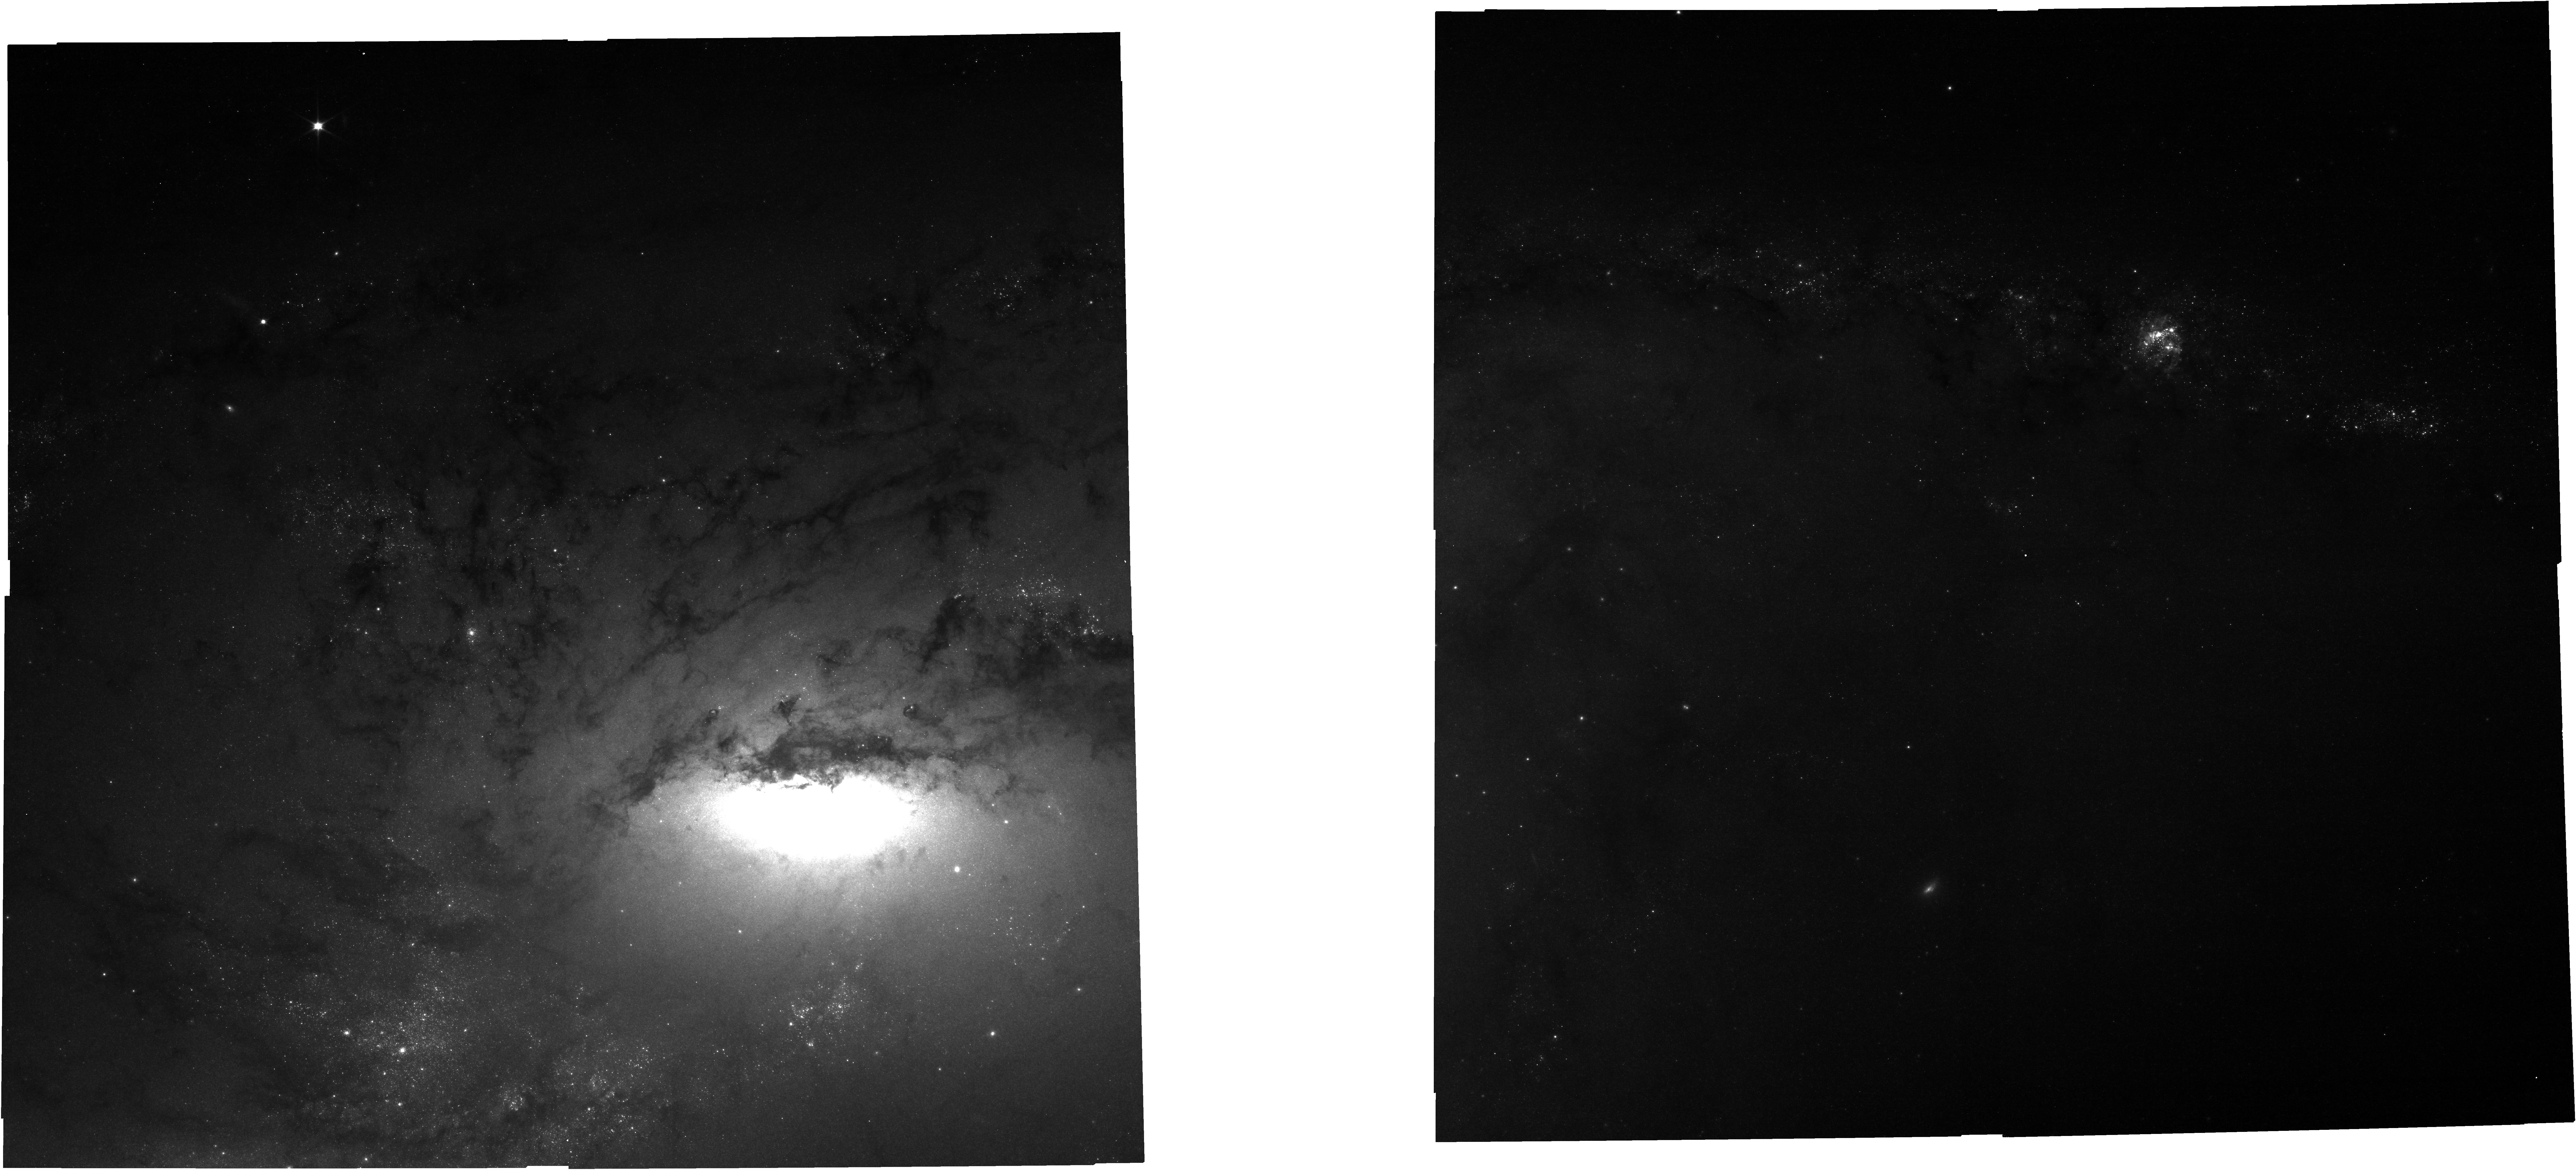
Target: NGC-4258
Instrument: NIRCAM
Filter: F070W
Exposure: 21 min
Observation ID: jw02875-o010_t008_nircam_clear-f070w

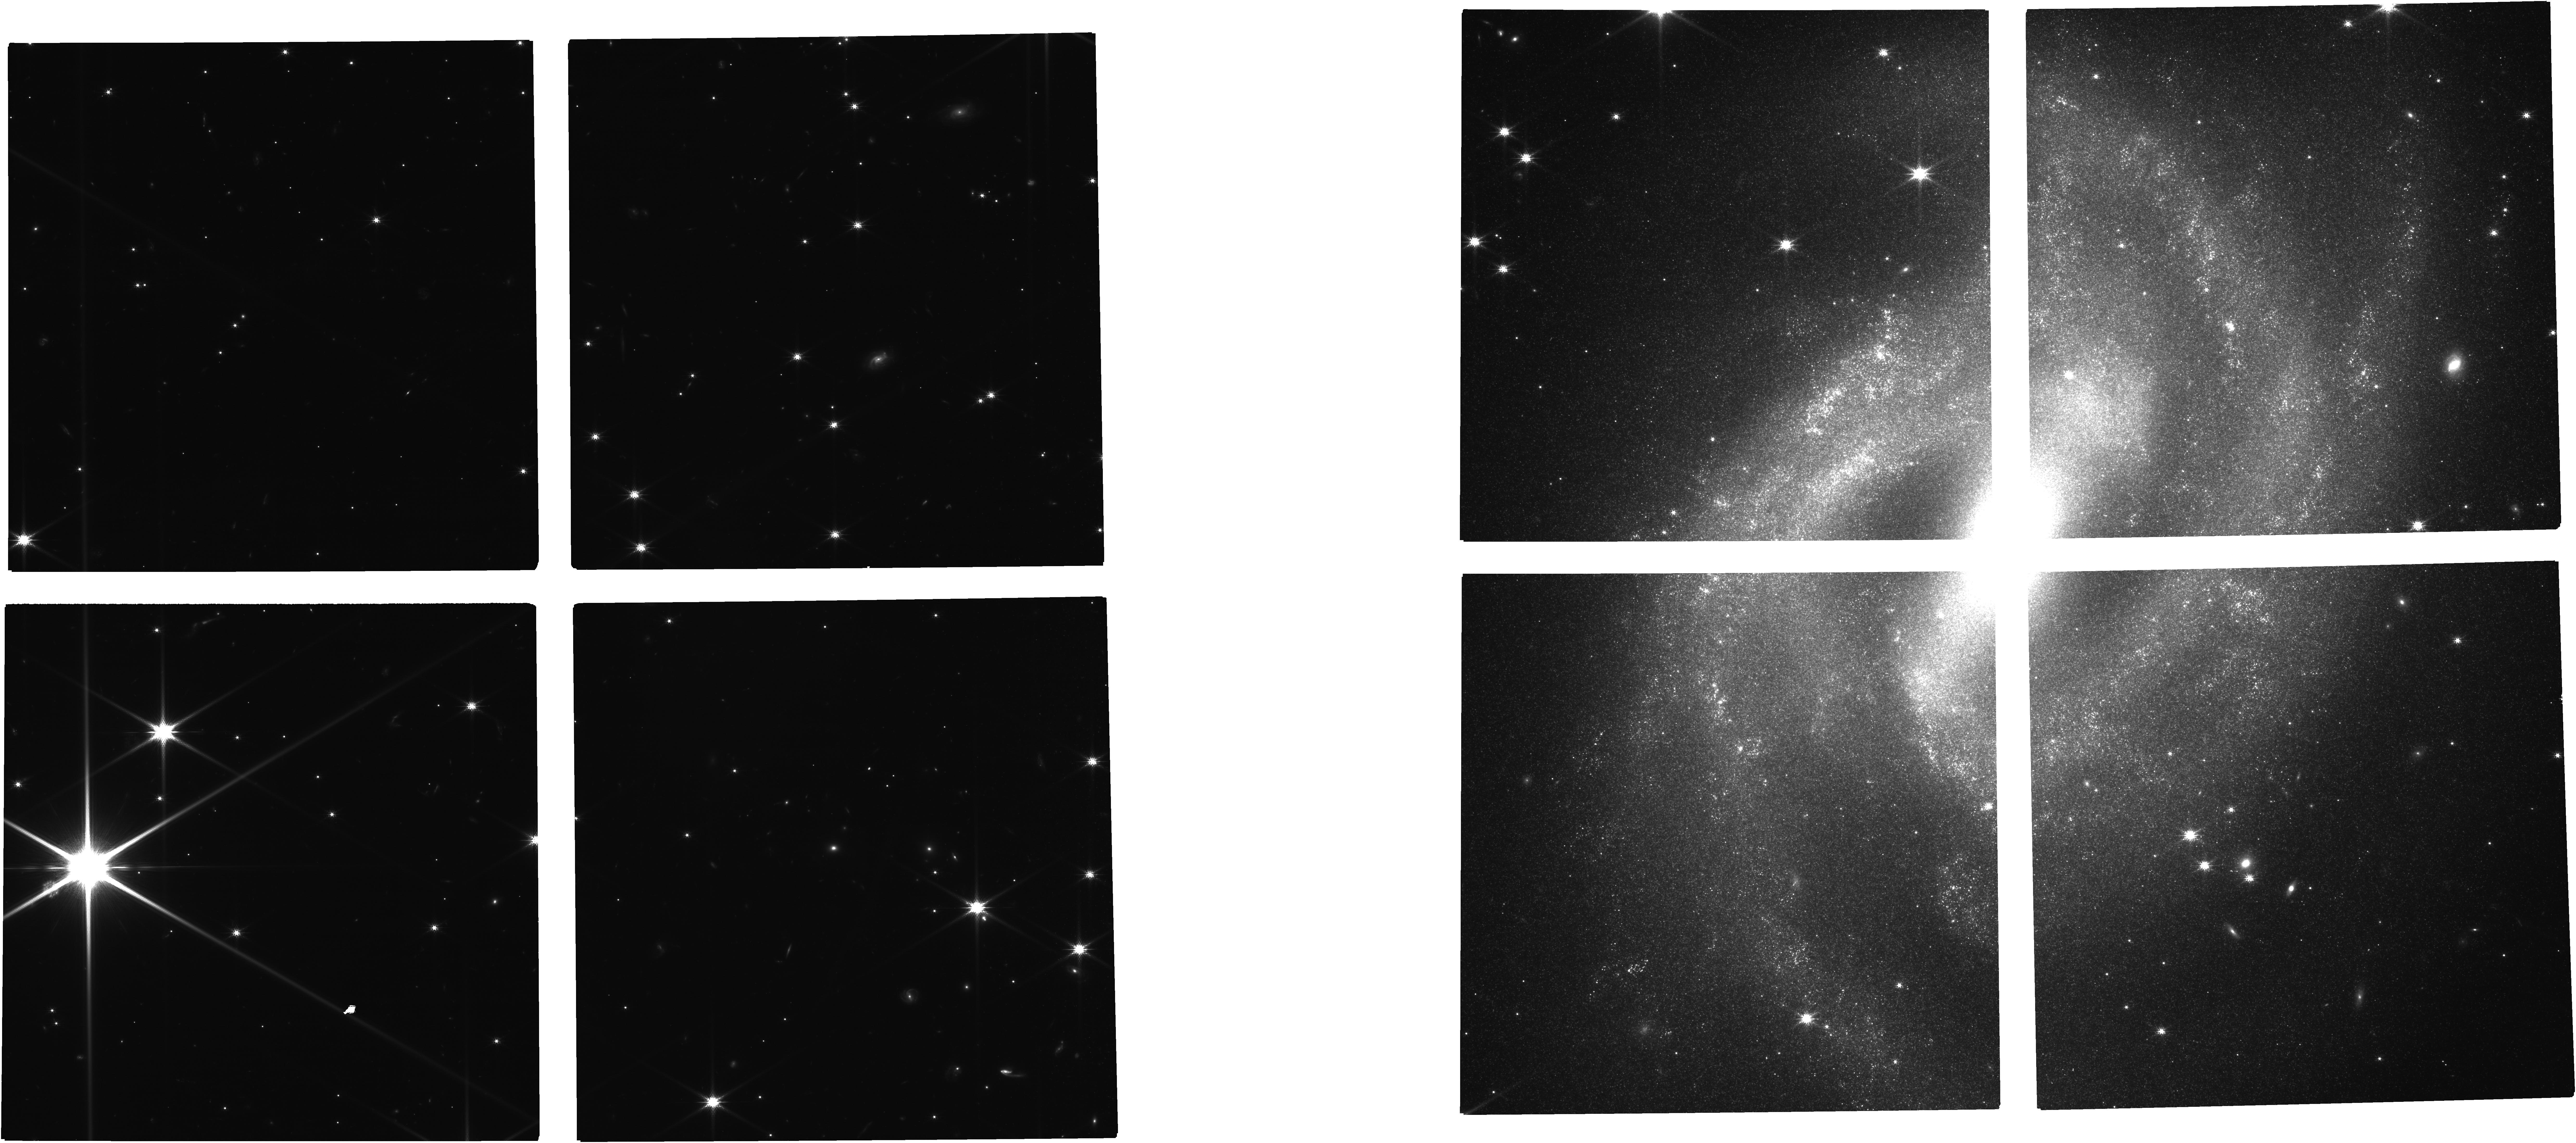
Target: NGC-2525
Instrument: NIRCAM
Filter: F150W
Exposure: 35 min
Observation ID: jw02875-o001_t001_nircam_clear-f150w

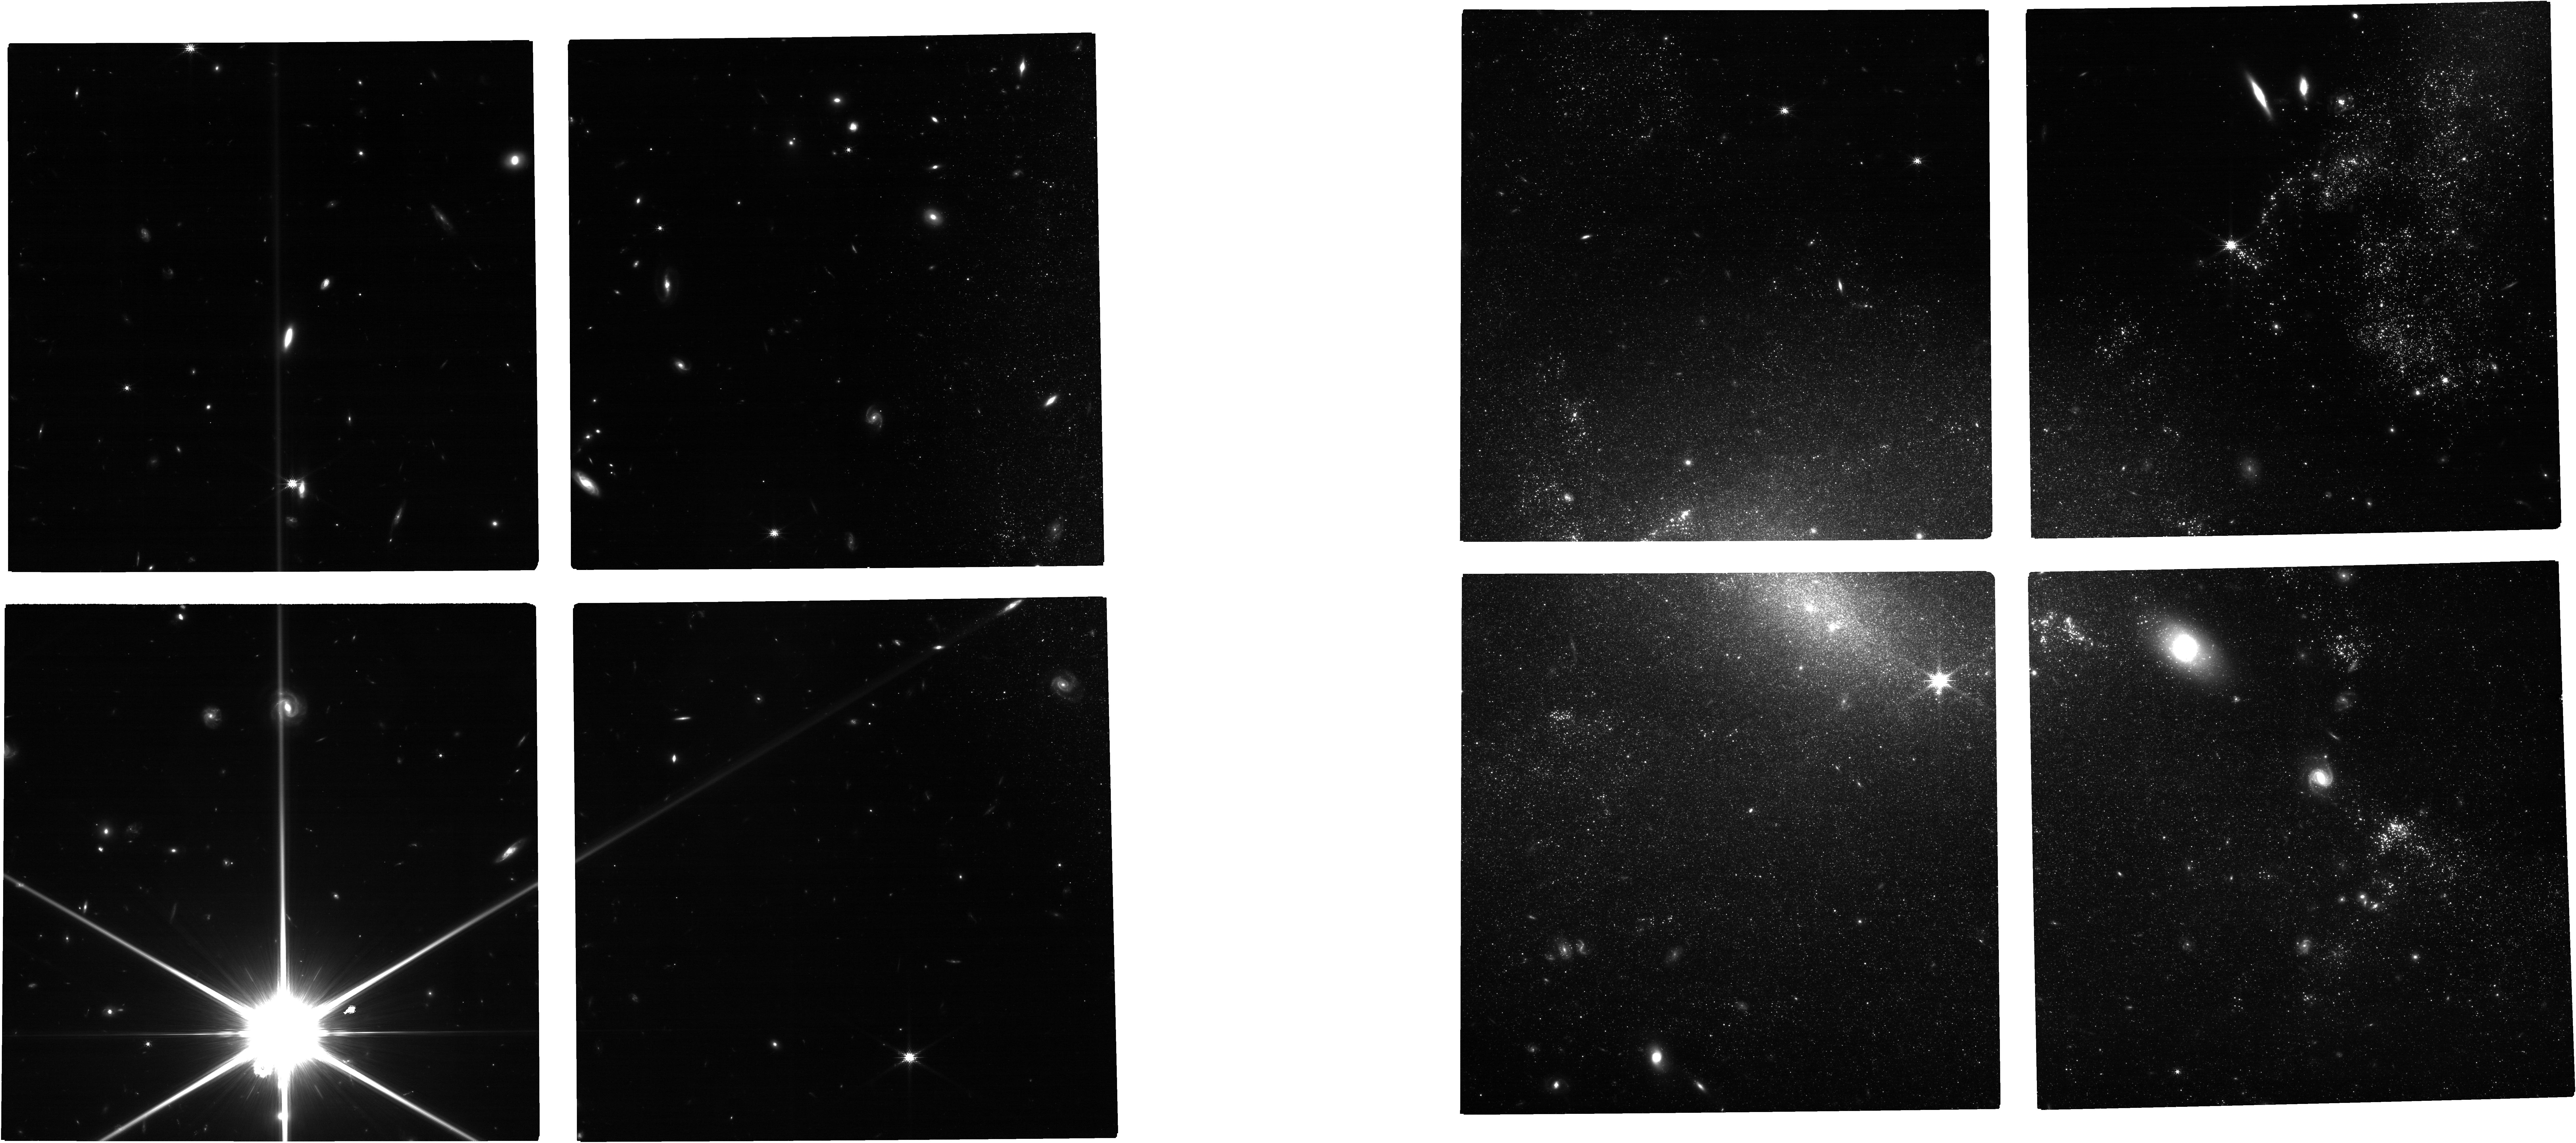
Target: NGC-3447
Instrument: NIRCAM
Filter: F150W
Exposure: 42 min
Observation ID: jw02875-o012_t009_nircam_clear-f150w

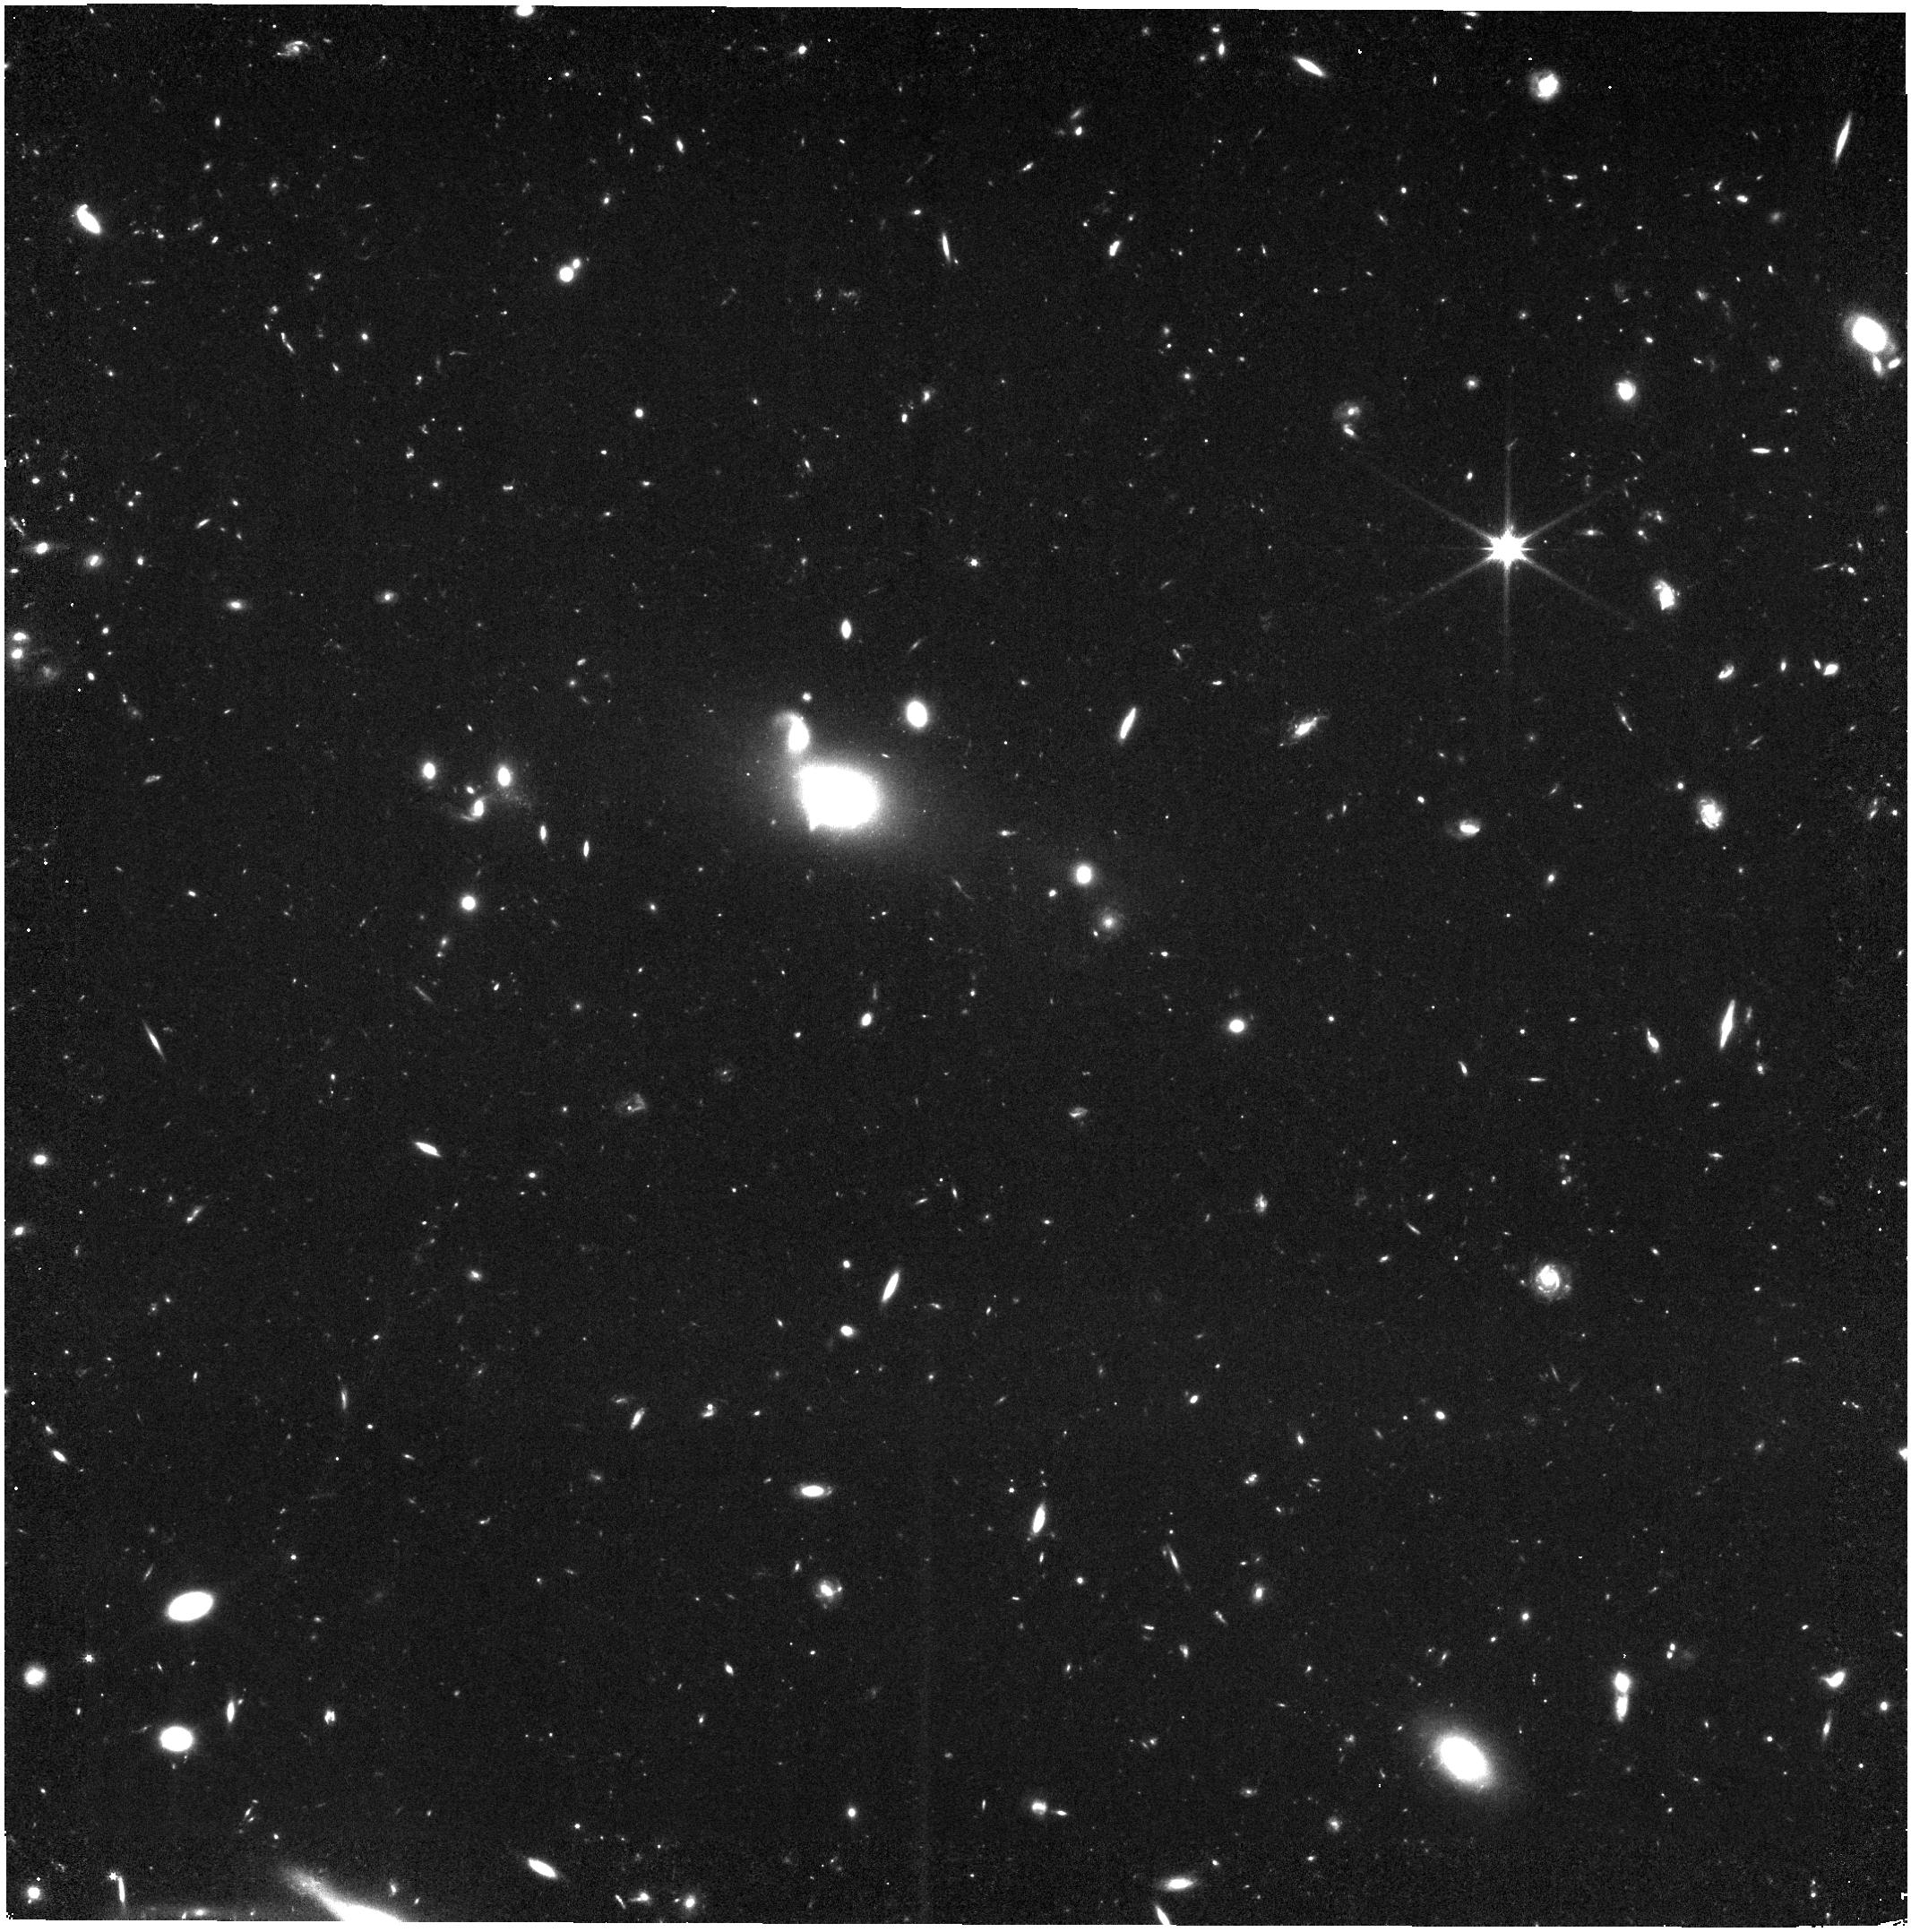
Target: NGC-3370
Instrument: NIRISS
Filter: CLEAR+F150W
Exposure: 34 min
Observation ID: jw02875-o002_t007_niriss_clear-f150w

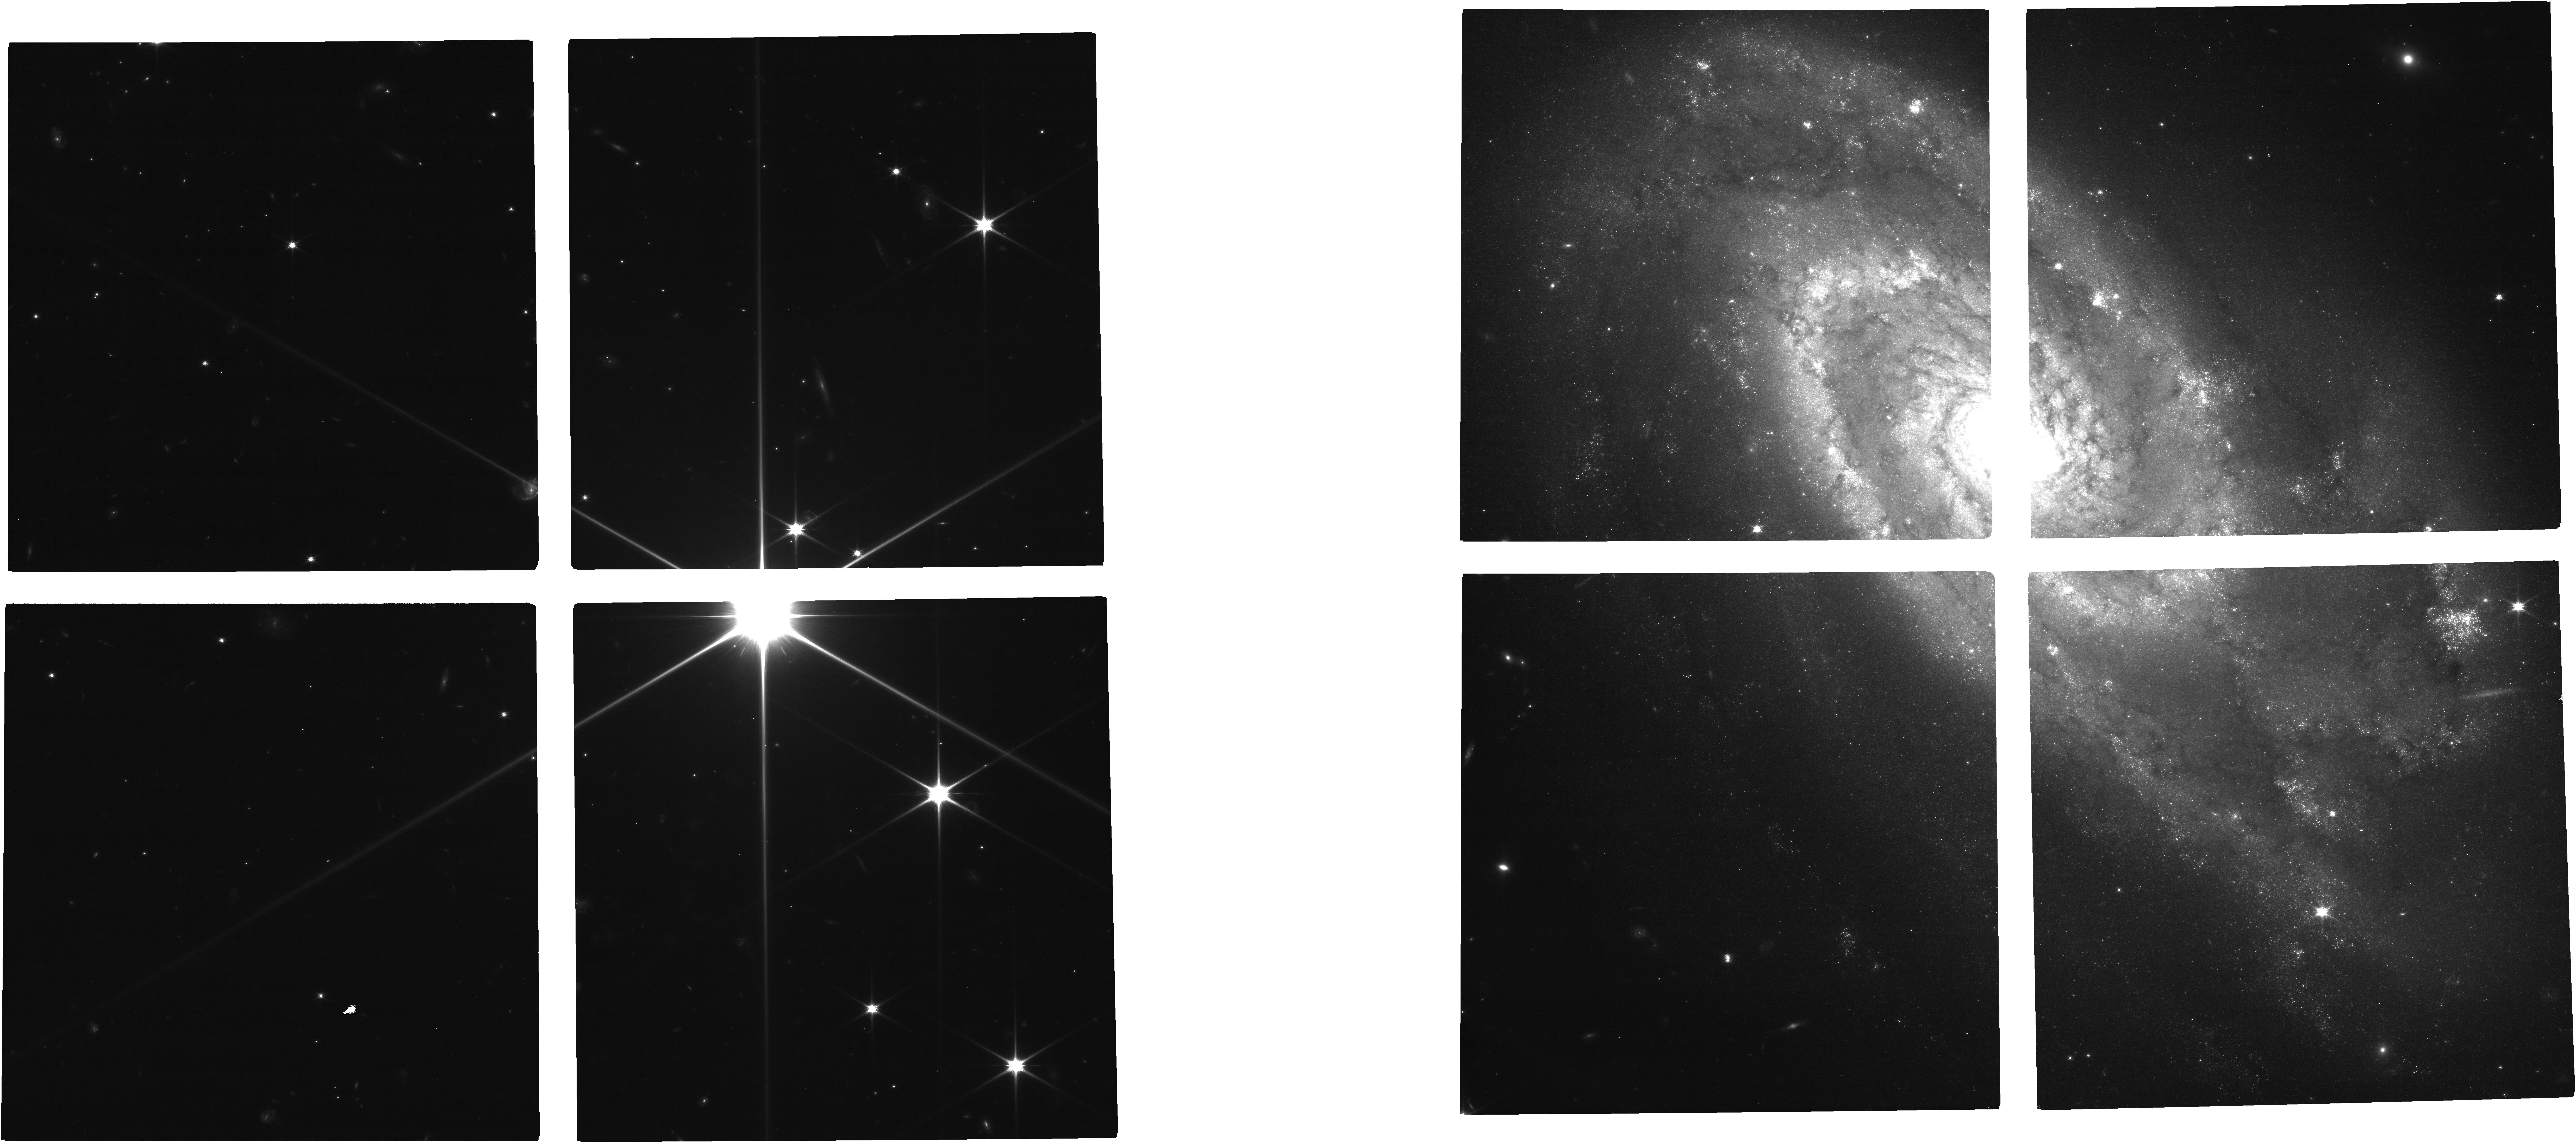
Target: NGC-5861
Instrument: NIRCAM
Filter: F090W
Exposure: 31 min
Observation ID: jw02875-o014_t006_nircam_clear-f090w

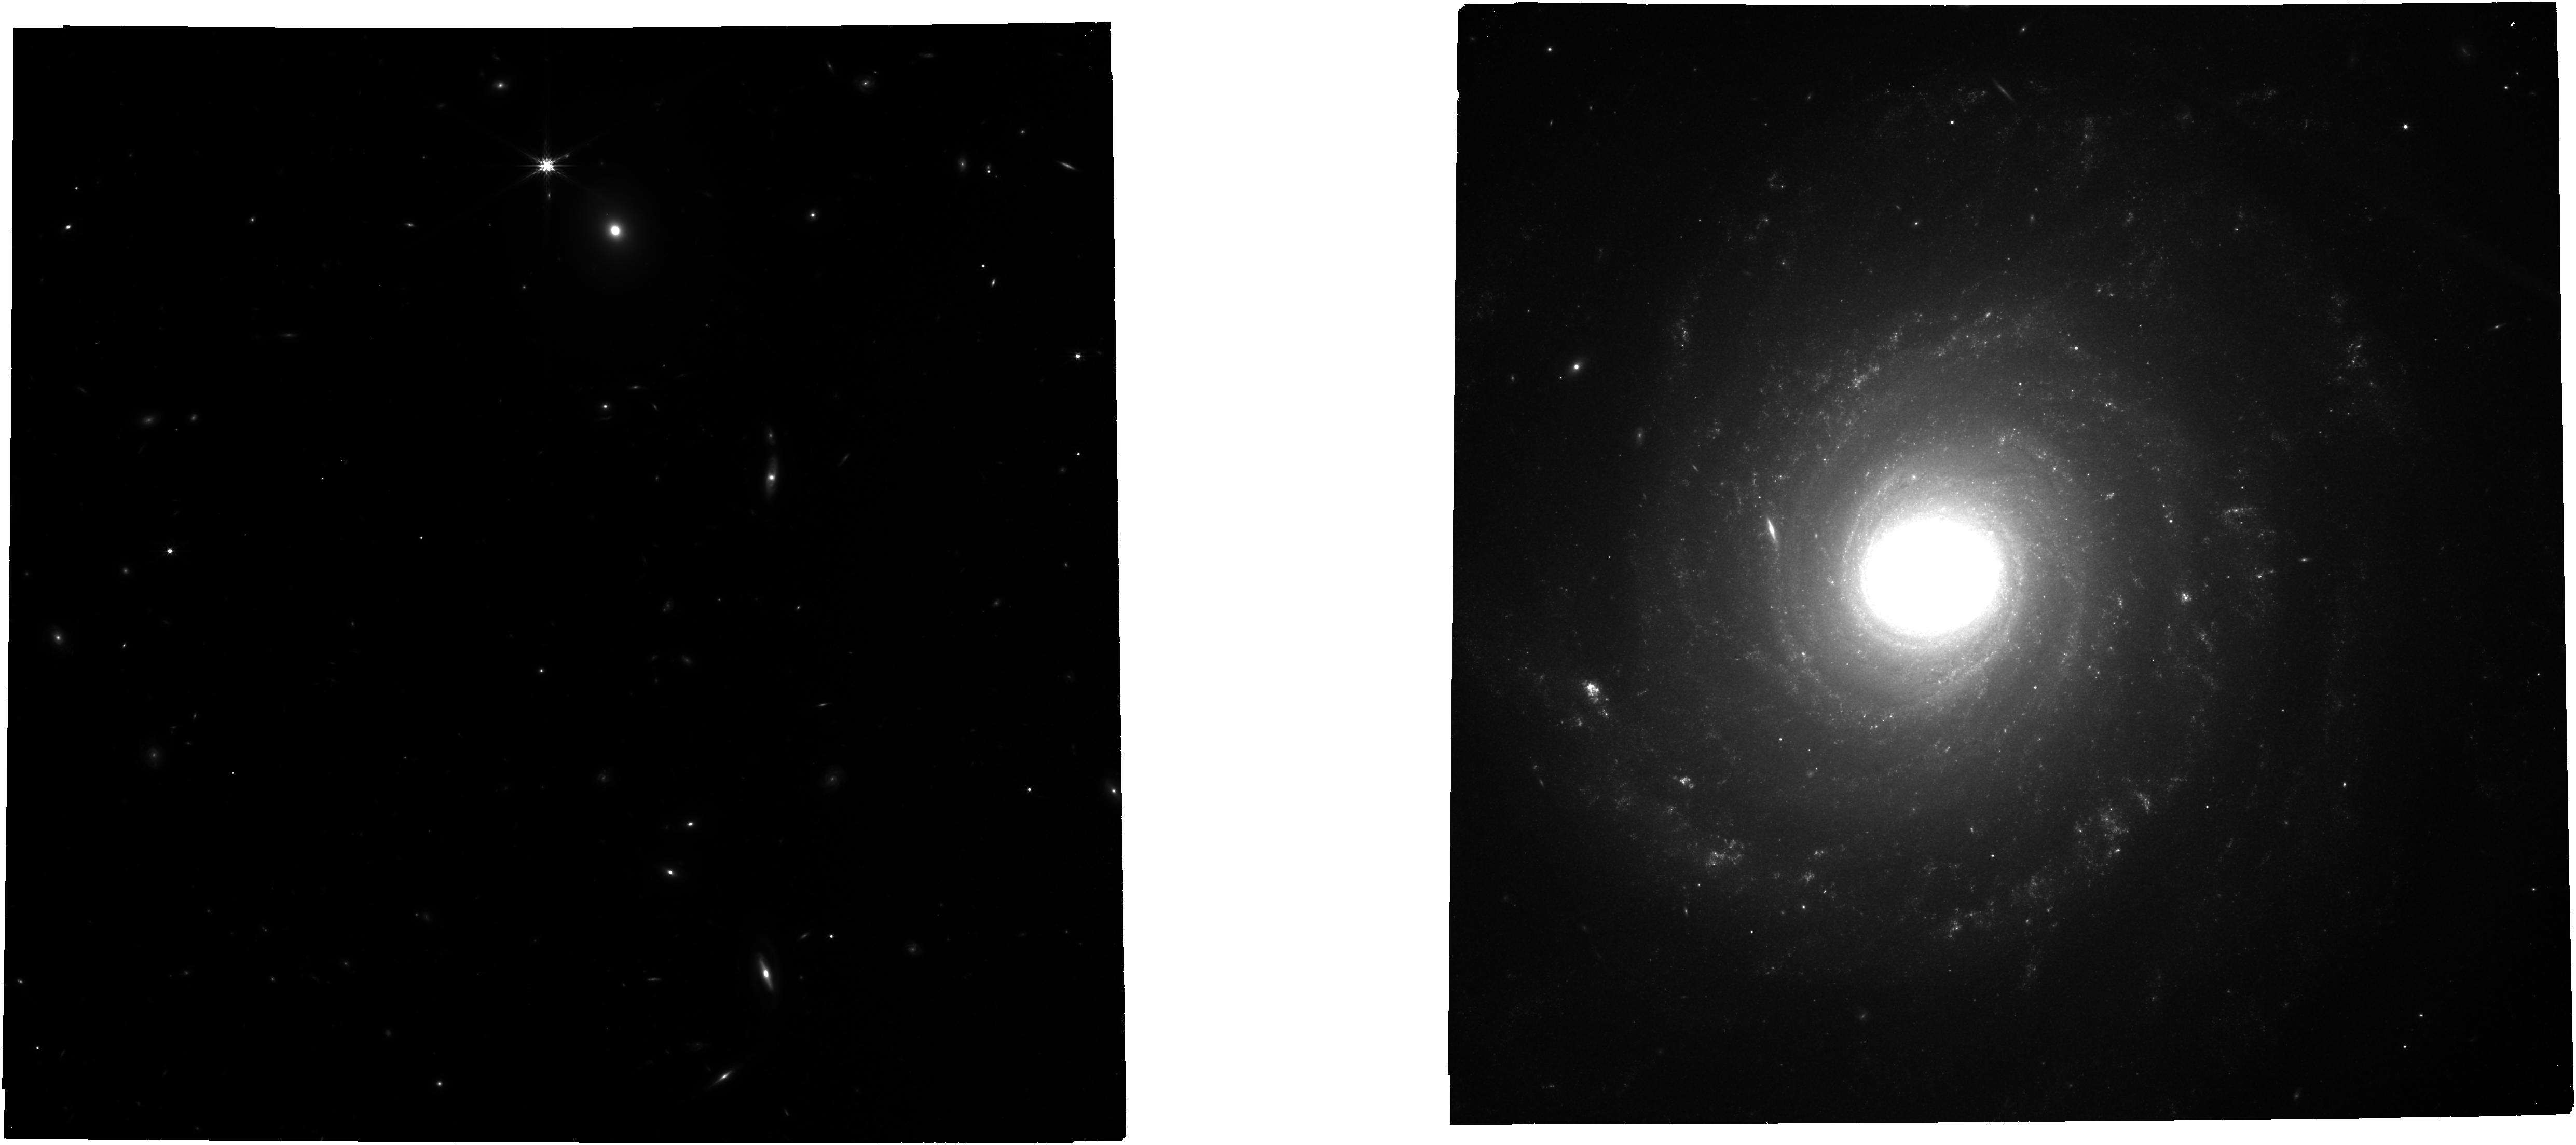
Target: NGC-3147
Instrument: NIRCAM
Filter: F277W
Exposure: 1.3 h
Observation ID: jw02875-o003_t003_nircam_clear-f277w

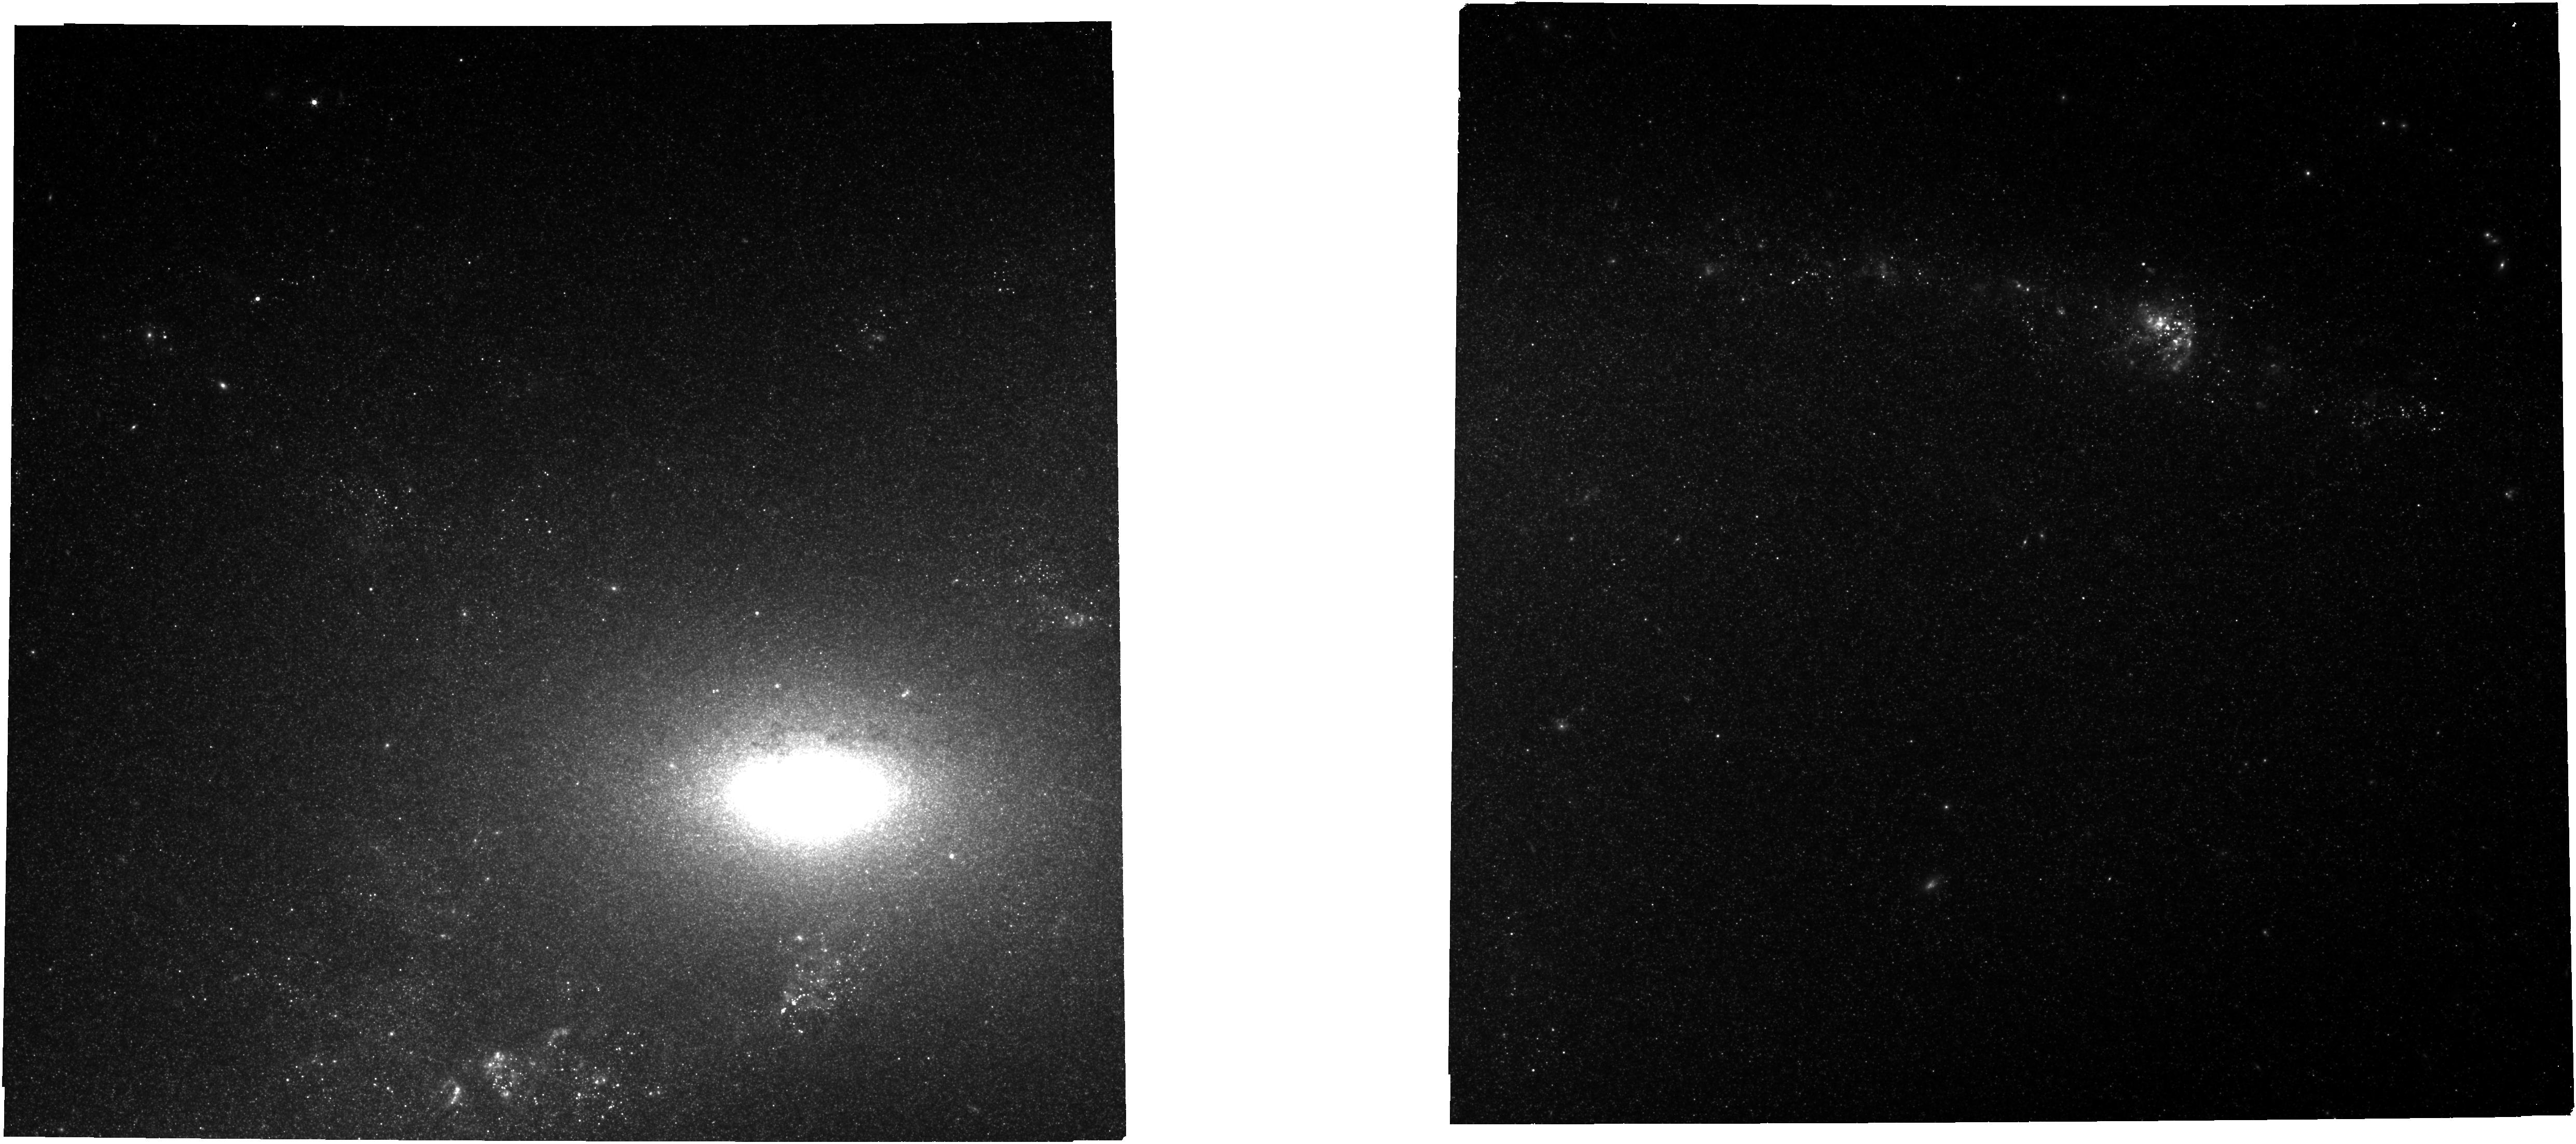
Target: NGC-4258
Instrument: NIRCAM
Filter: F356W
Exposure: 42 min
Observation ID: jw02875-o010_t008_nircam_clear-f356w

Scrutinizing the Dirtiest Cepheids, a Test of the Hubble Tension (PI: Riess, Adam)

We propose an experiment to investigate the growing tension in measurements of the Hubble constant by measuring the most crowded, or “dirtiest”, extragalactic Cepheids in SNe Ia hosts, and comparing them with the least crowded ones, already observed by two teams in JWST Cycle 1. The unmatched resolution of JWST can largely resolve the local environs of HST Cepheids to separate these crucial standard candles from the photometric “chaff” that surrounds them and reduce the associated noise in their period-luminosity relations by nearly an order of magnitude. These crowded Cepheids provide the best leverage to discover unexpected crowding affecting Cepheid photometry at HST resolution. If JWST observations of the Cepheids in the proposed 6 hosts of 8 SNe Ia match HST, it will prove beyond reproach that HST measurements are reliable over the full range used to measure H_0, while improving the least accurate of them. But if a photometric difference were found between JWST and HST, one which systematically grows with local stellar density, it would provide a clear detection of unexpected backgrounds unseen at the resolution of HST and allow us to calibrate their impact on the Tension. These observations will also advance two independent distance indicators that also calibrate SNe Ia and measure H_0 -the IR Tip of the Red Giant Branch (IR-TRGB) and Oxygen-rich Miras - providing a multi-pronged approach to demonstrate whether the H_0 tension is a robust feature of the Universe thus indicating the likely presence of missing physics in the cosmological model.